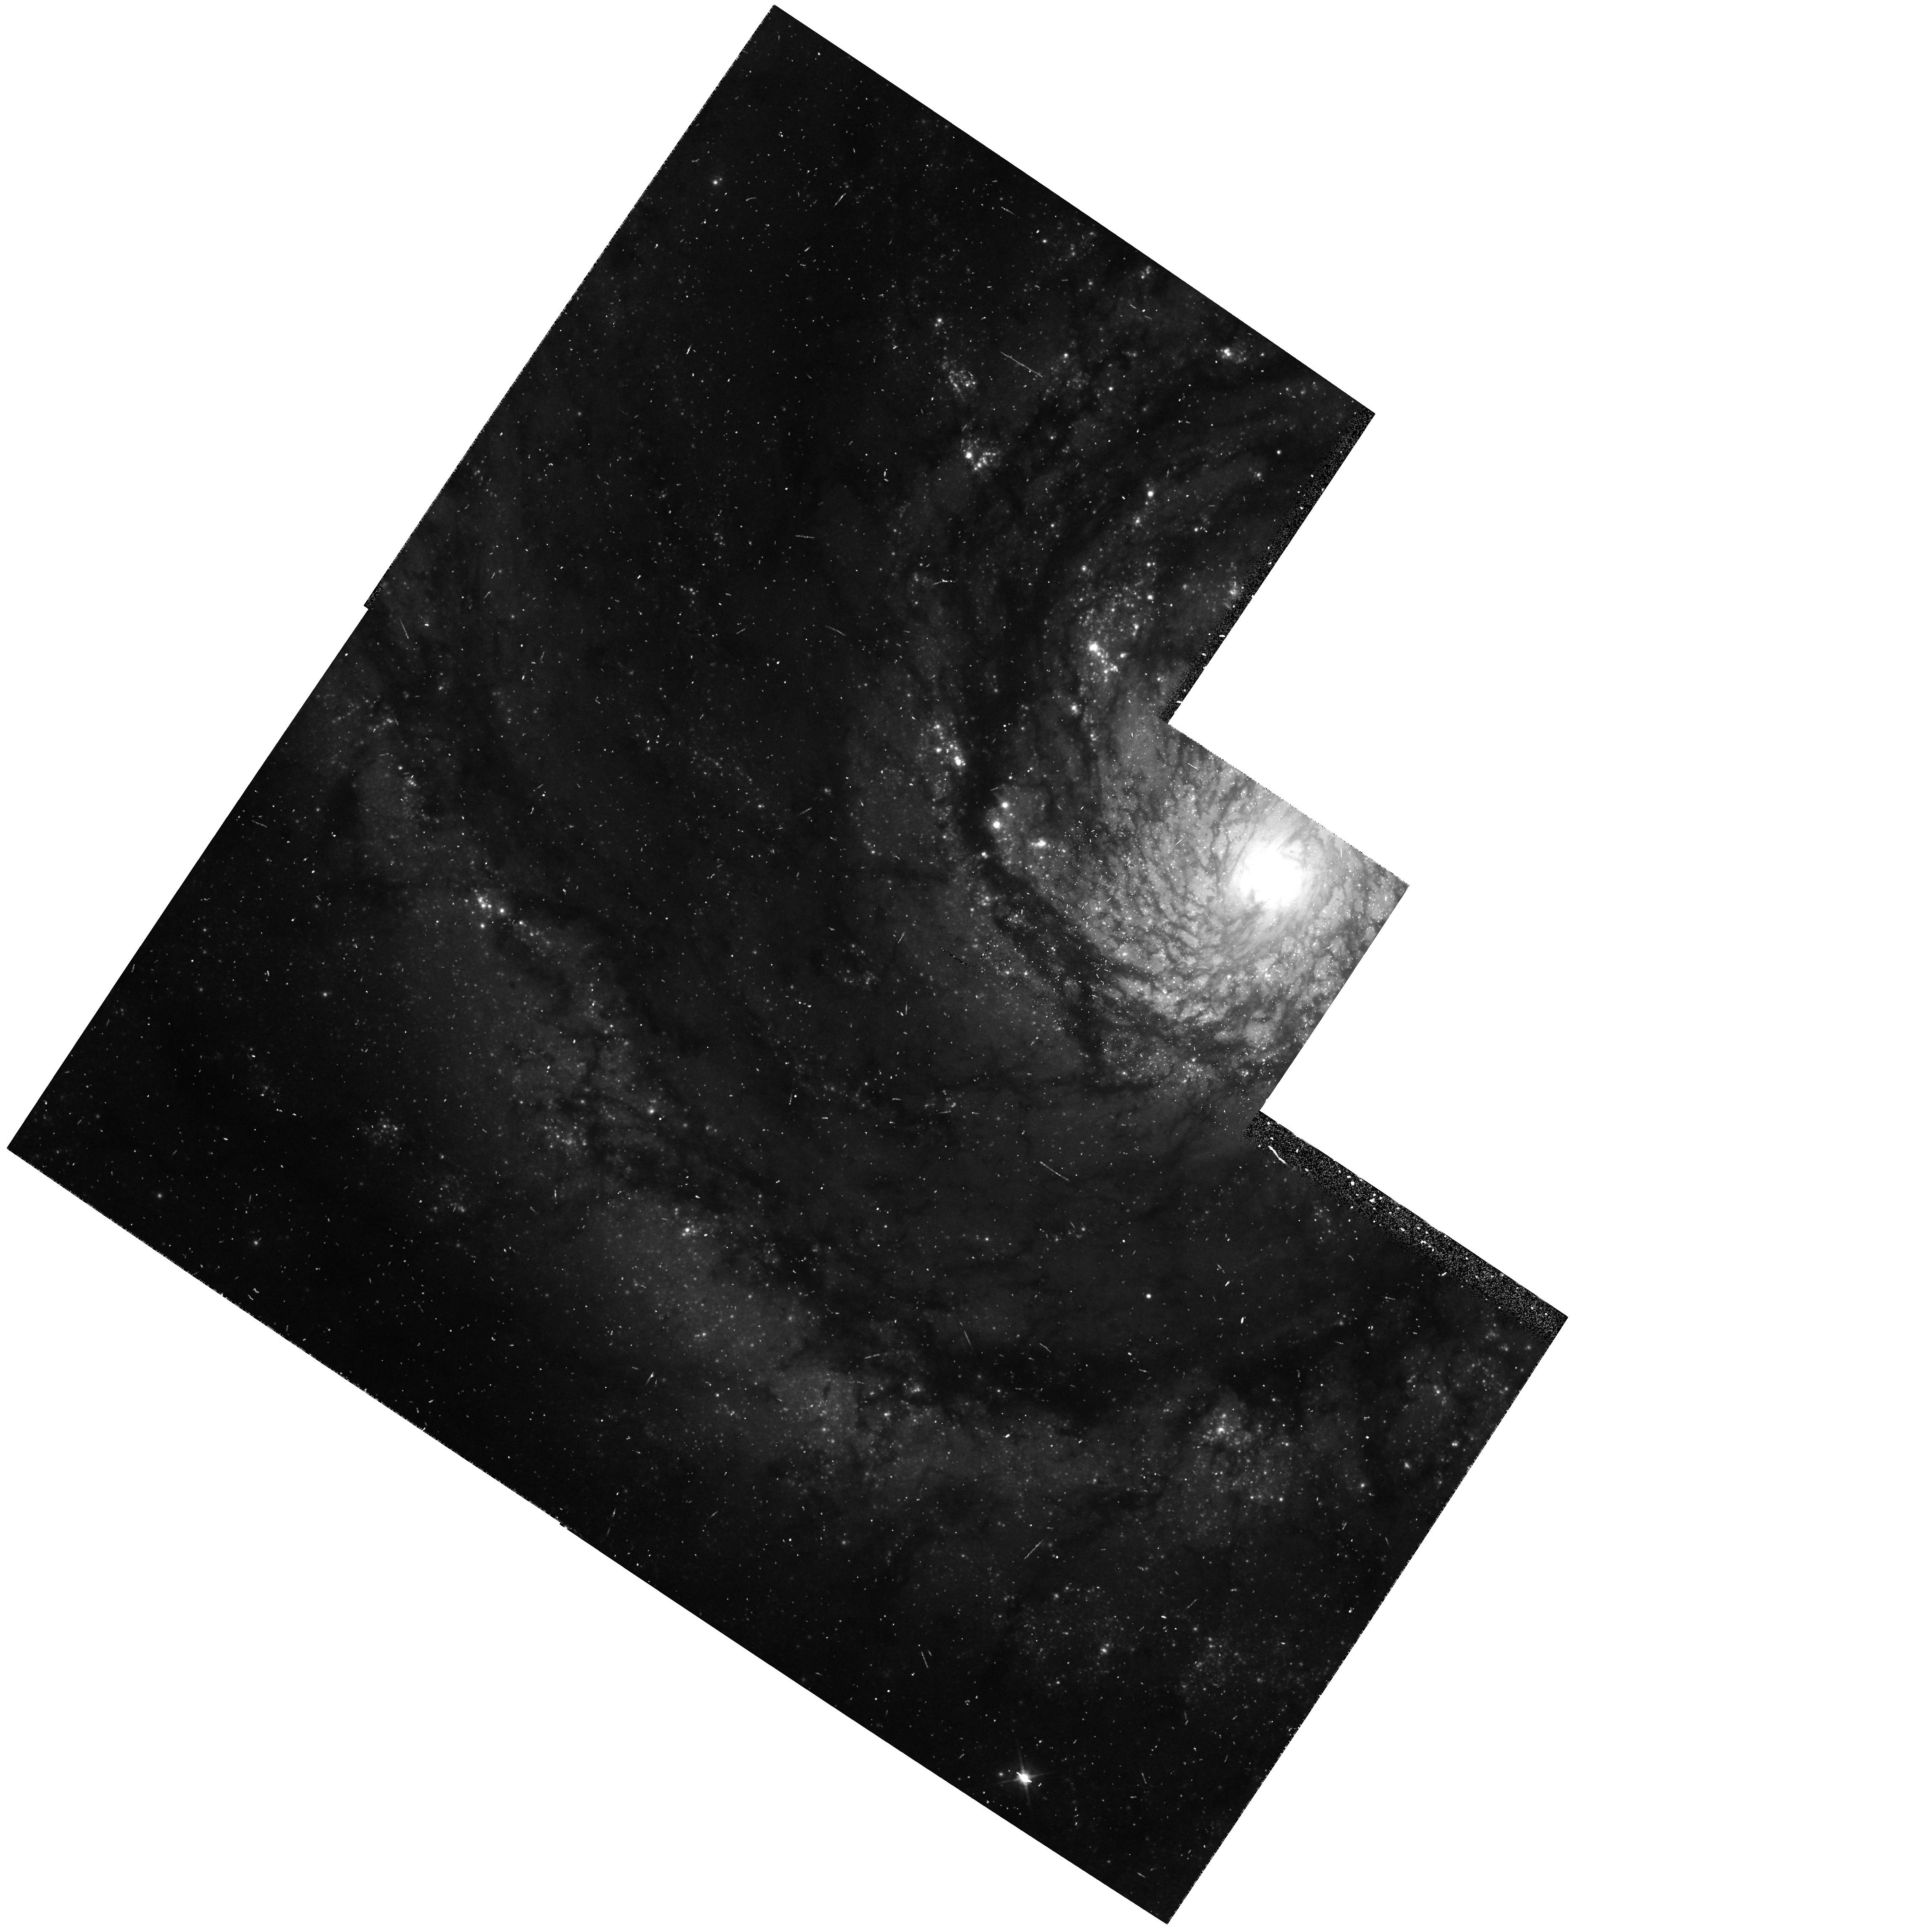
Target: SN-1994I
Instrument: WFPC2/PC
Filter: F555W
Exposure: 10 min
Observation ID: hst_5777_02_wfpc2_pc_f555w_u2lq02

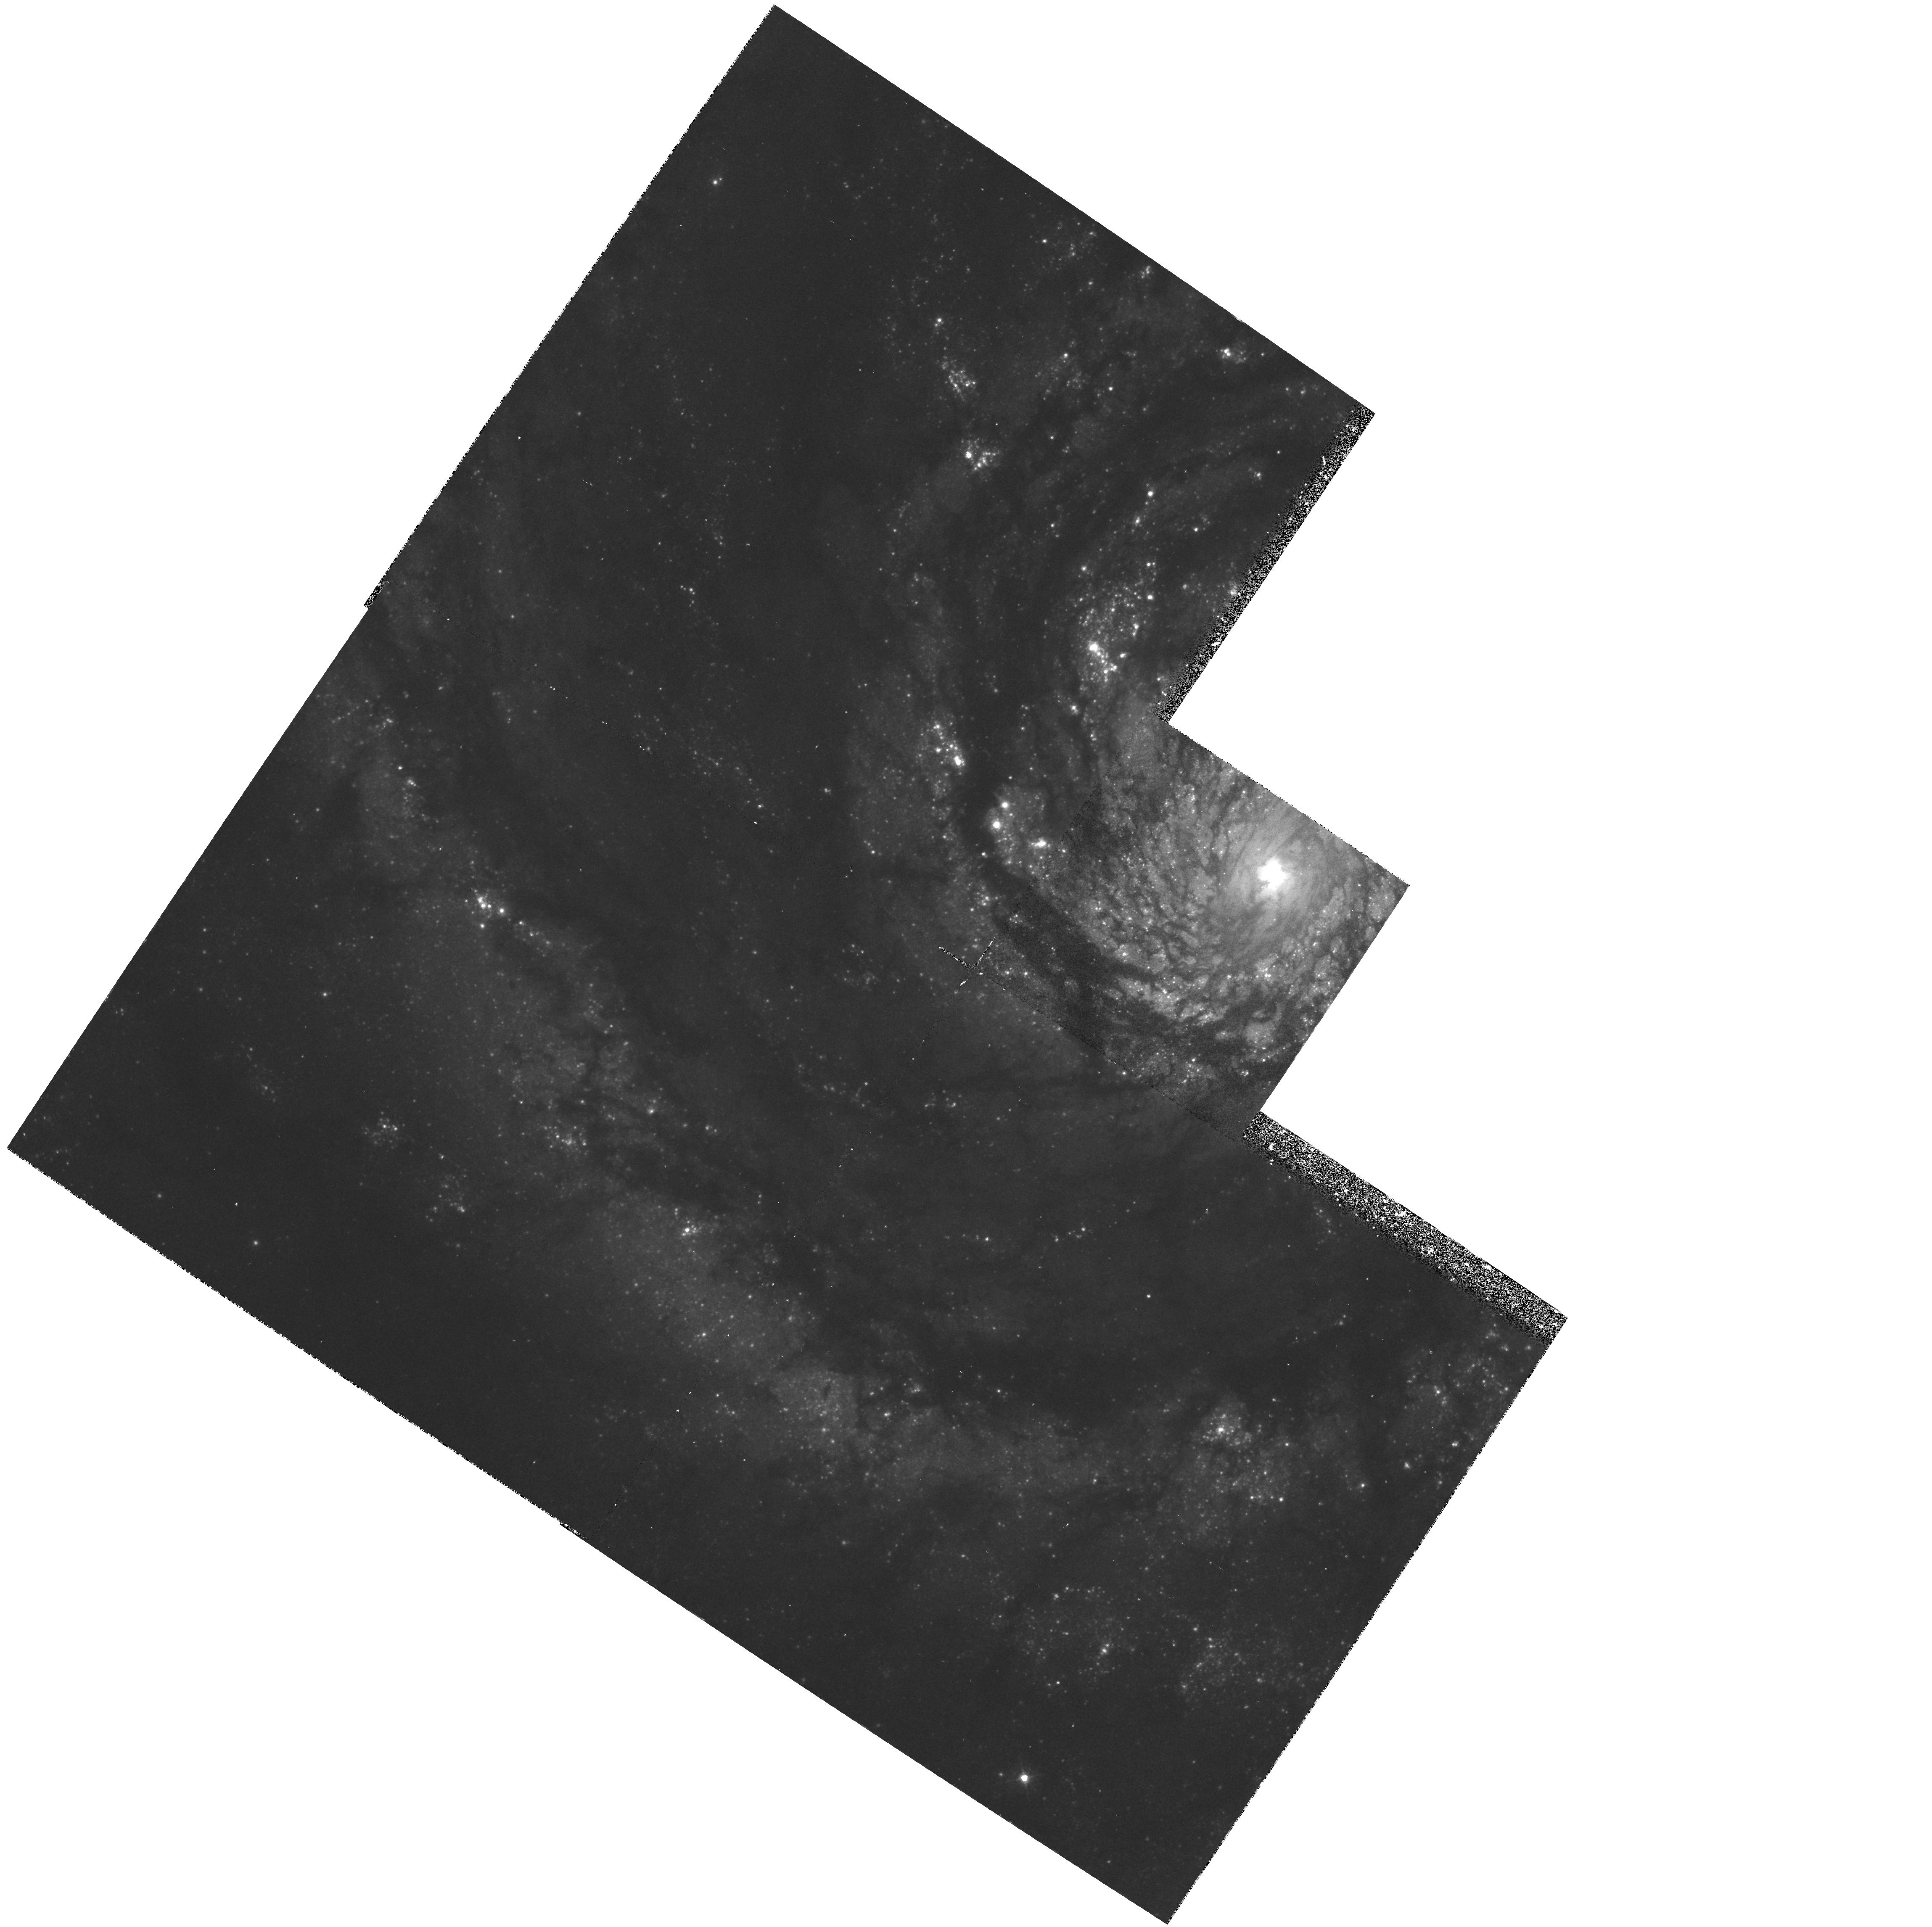
Target: SN-1994I
Instrument: WFPC2/PC
Filter: F439W
Exposure: 23 min
Observation ID: hst_5777_02_wfpc2_pc_f439w_u2lq02

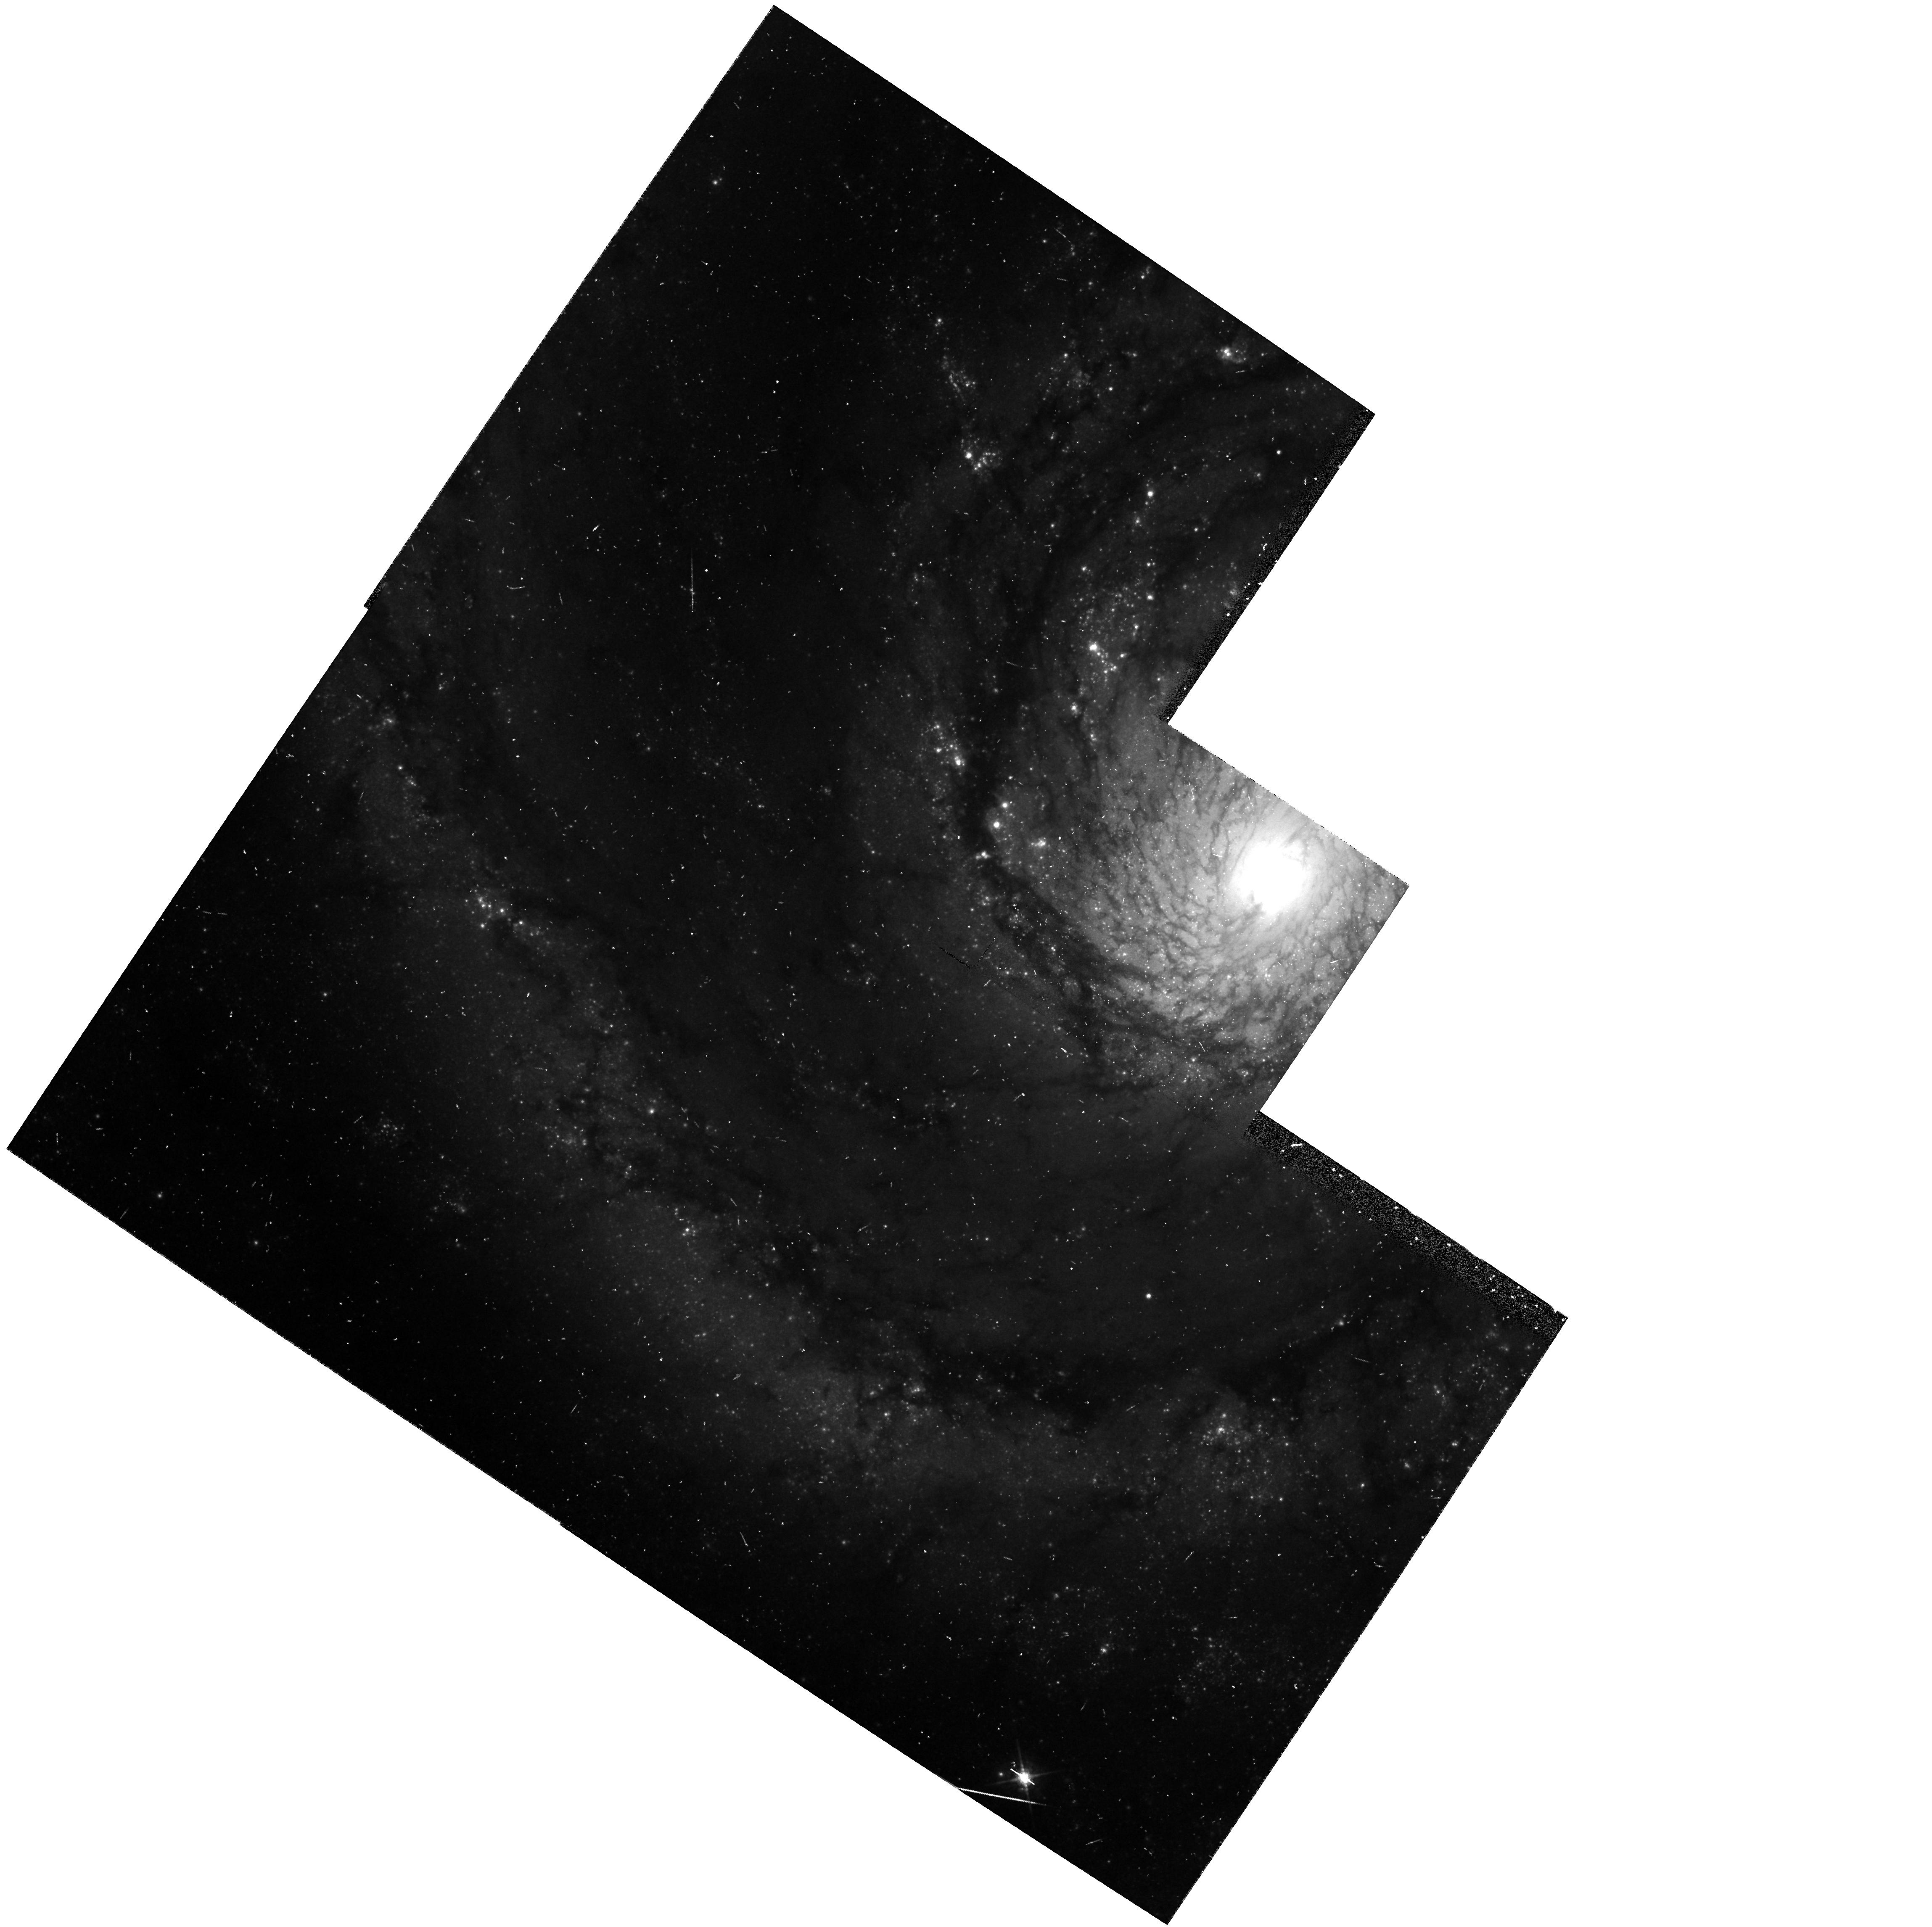
Target: SN-1994I
Instrument: WFPC2/PC
Filter: F675W
Exposure: 10 min
Observation ID: hst_5777_02_wfpc2_pc_f675w_u2lq02

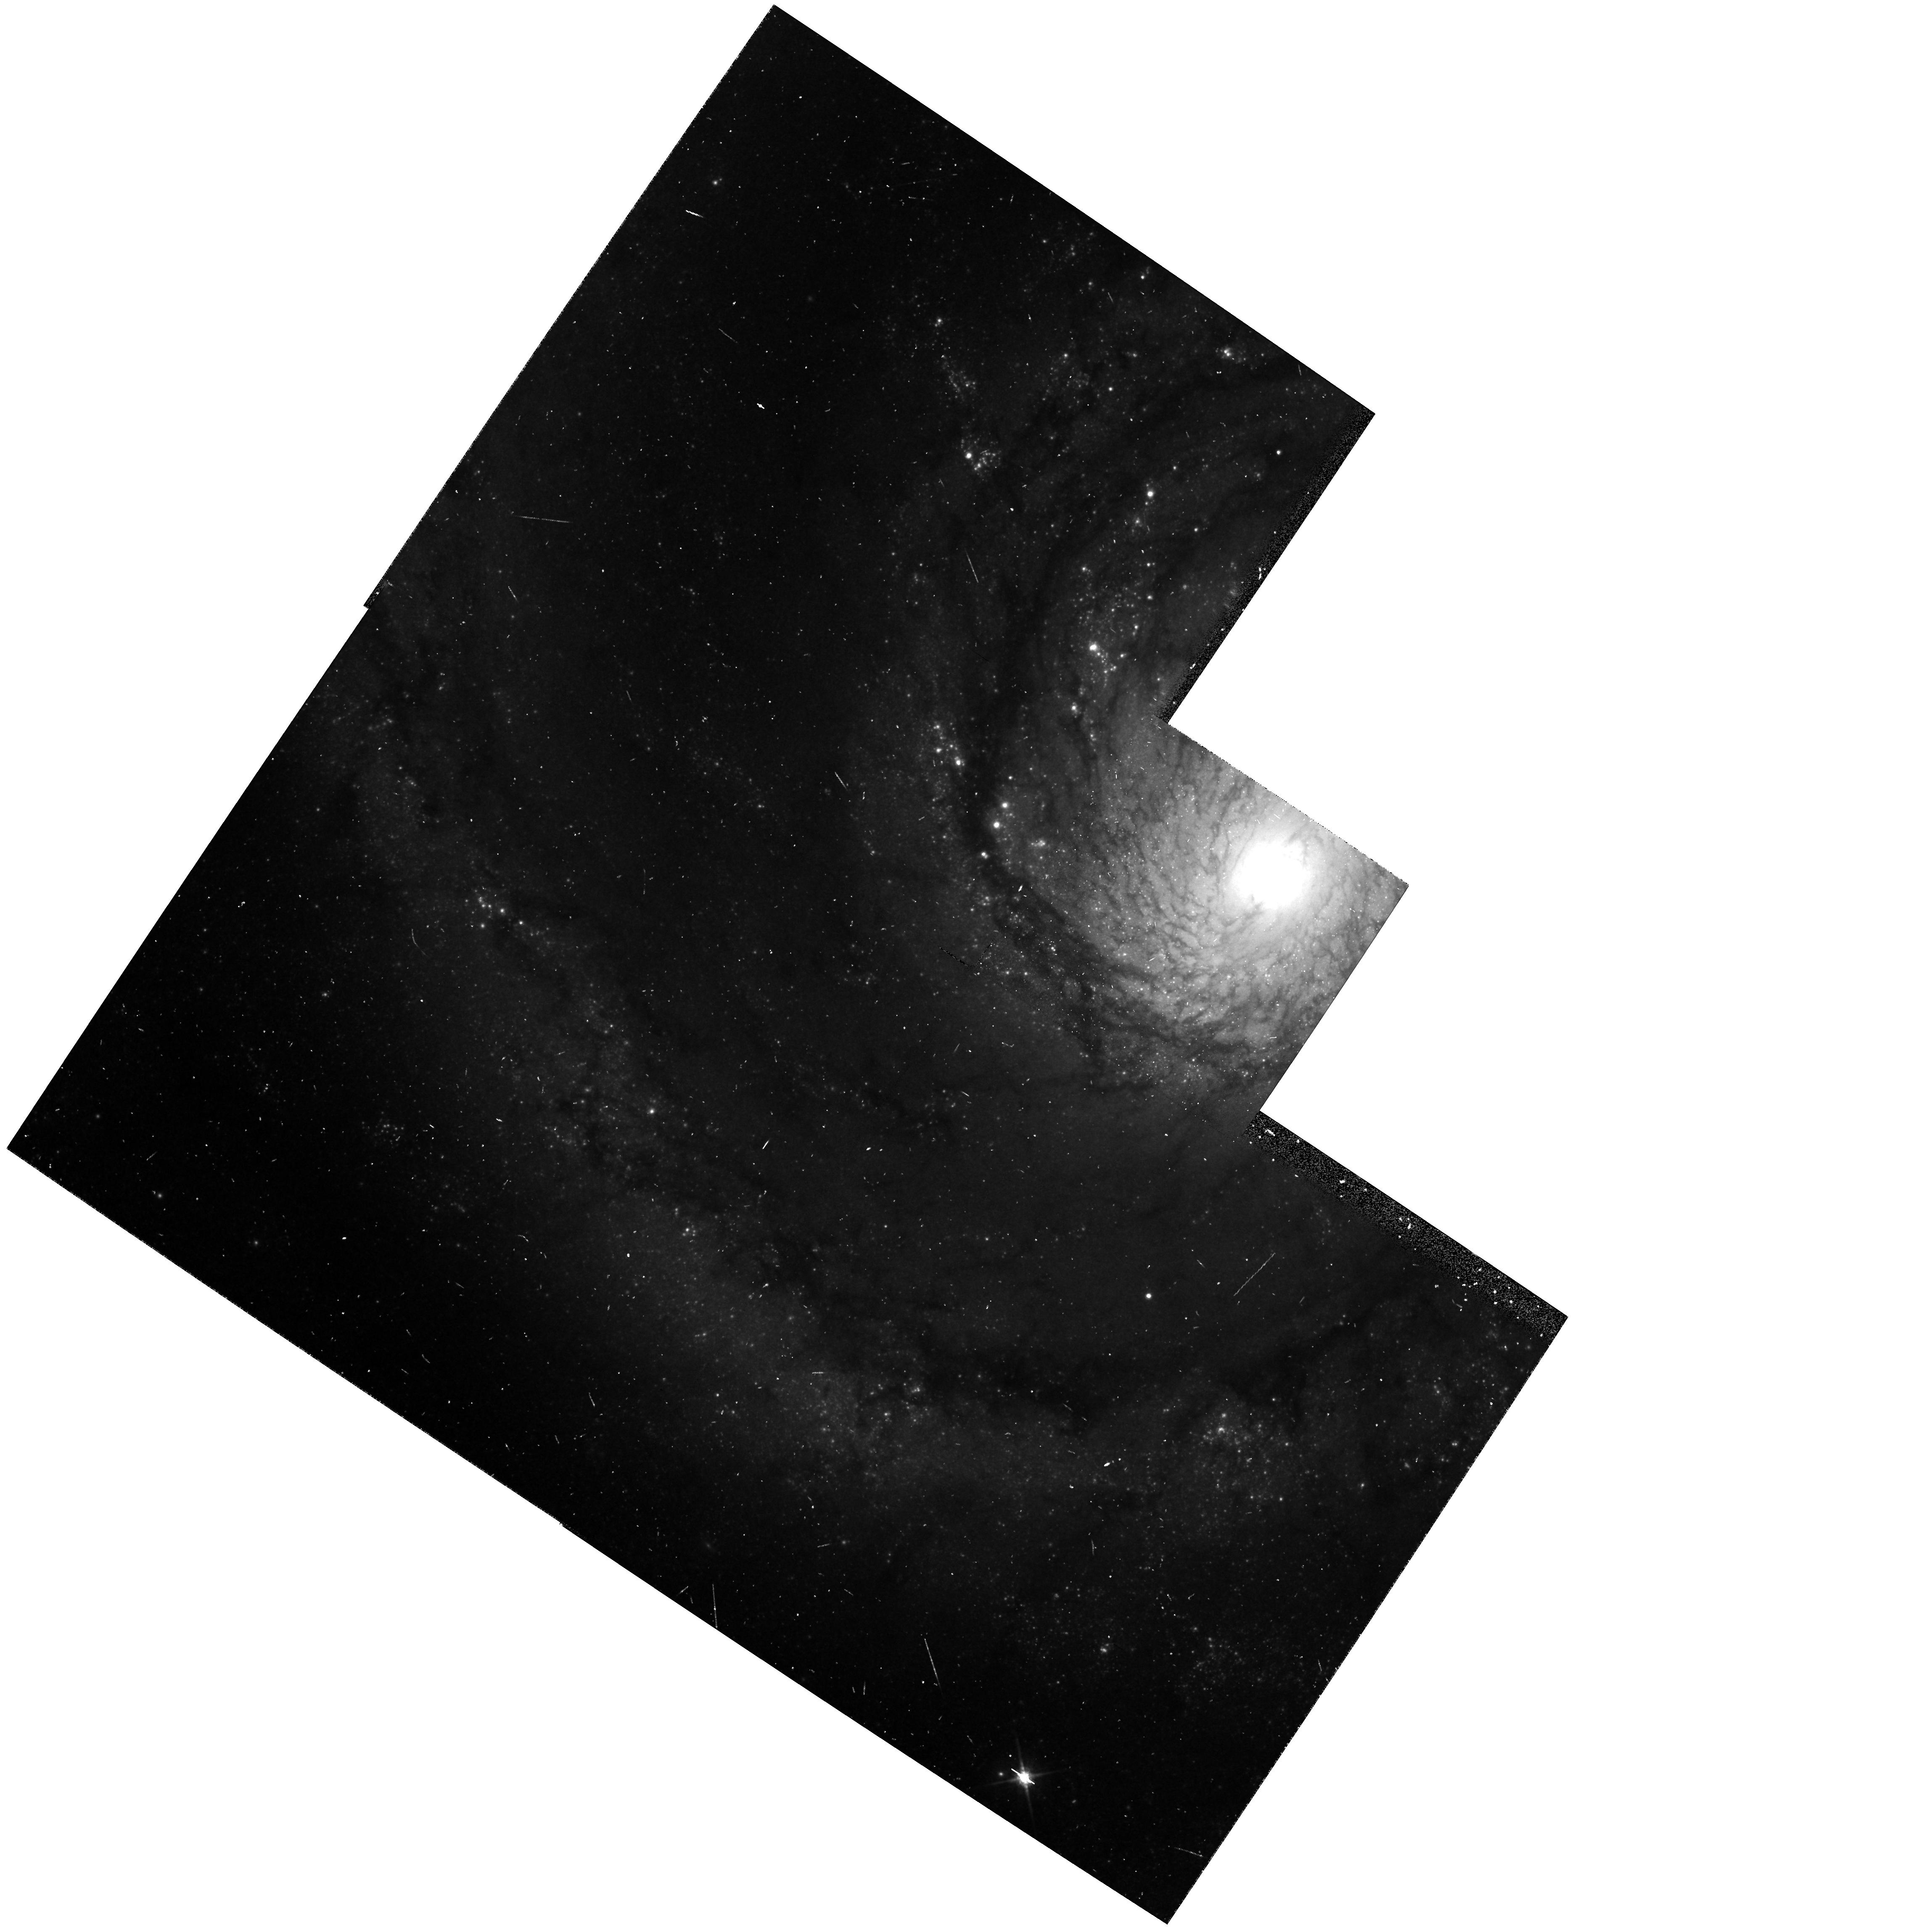
Target: SN-1994I
Instrument: WFPC2/PC
Filter: F814W
Exposure: 10 min
Observation ID: hst_5777_02_wfpc2_pc_f814w_u2lq02

SINS: THE SUPERNOVA INTENSIVE STUDY (PI: Kirshner, Robert P.)

We are now underway in our intensive study of supernovae with HST. This long-term project promises to illuminate problems in stellar evolution, the mechanism of stellar explosion, nucleosynthesis, the energetics of interstellar gas, and the extragalactic distance scale. Initial observations, starting in the Spring of 1992, show that HST observations of SN 1987A are rich in content and that these high-minded goals can actually be achieved. Our HST observations of a new supernova, SN1992A, demonstrate that Target-of-Opportunity observations with HST are worth the effort. We were poised to observe SN 1993J in M81 and we obtained a beautiful UV/optical spectrum from an early epoch of this peculiar supernova. Our long-term plan is to continue the imaging and spectroscopy of SN 1987A, to obtain unprecedented late-time UV spectra of SN 1993J, and to realize the promise of our Cycle 1 proposal by following the late-time light curves of SN 1992A and SN 1993J. SN 1992A and SN 1993J demonstrated our ability to orchestrate observations from the ground, with IUE, and from HST to investigate important issues in supernova research.